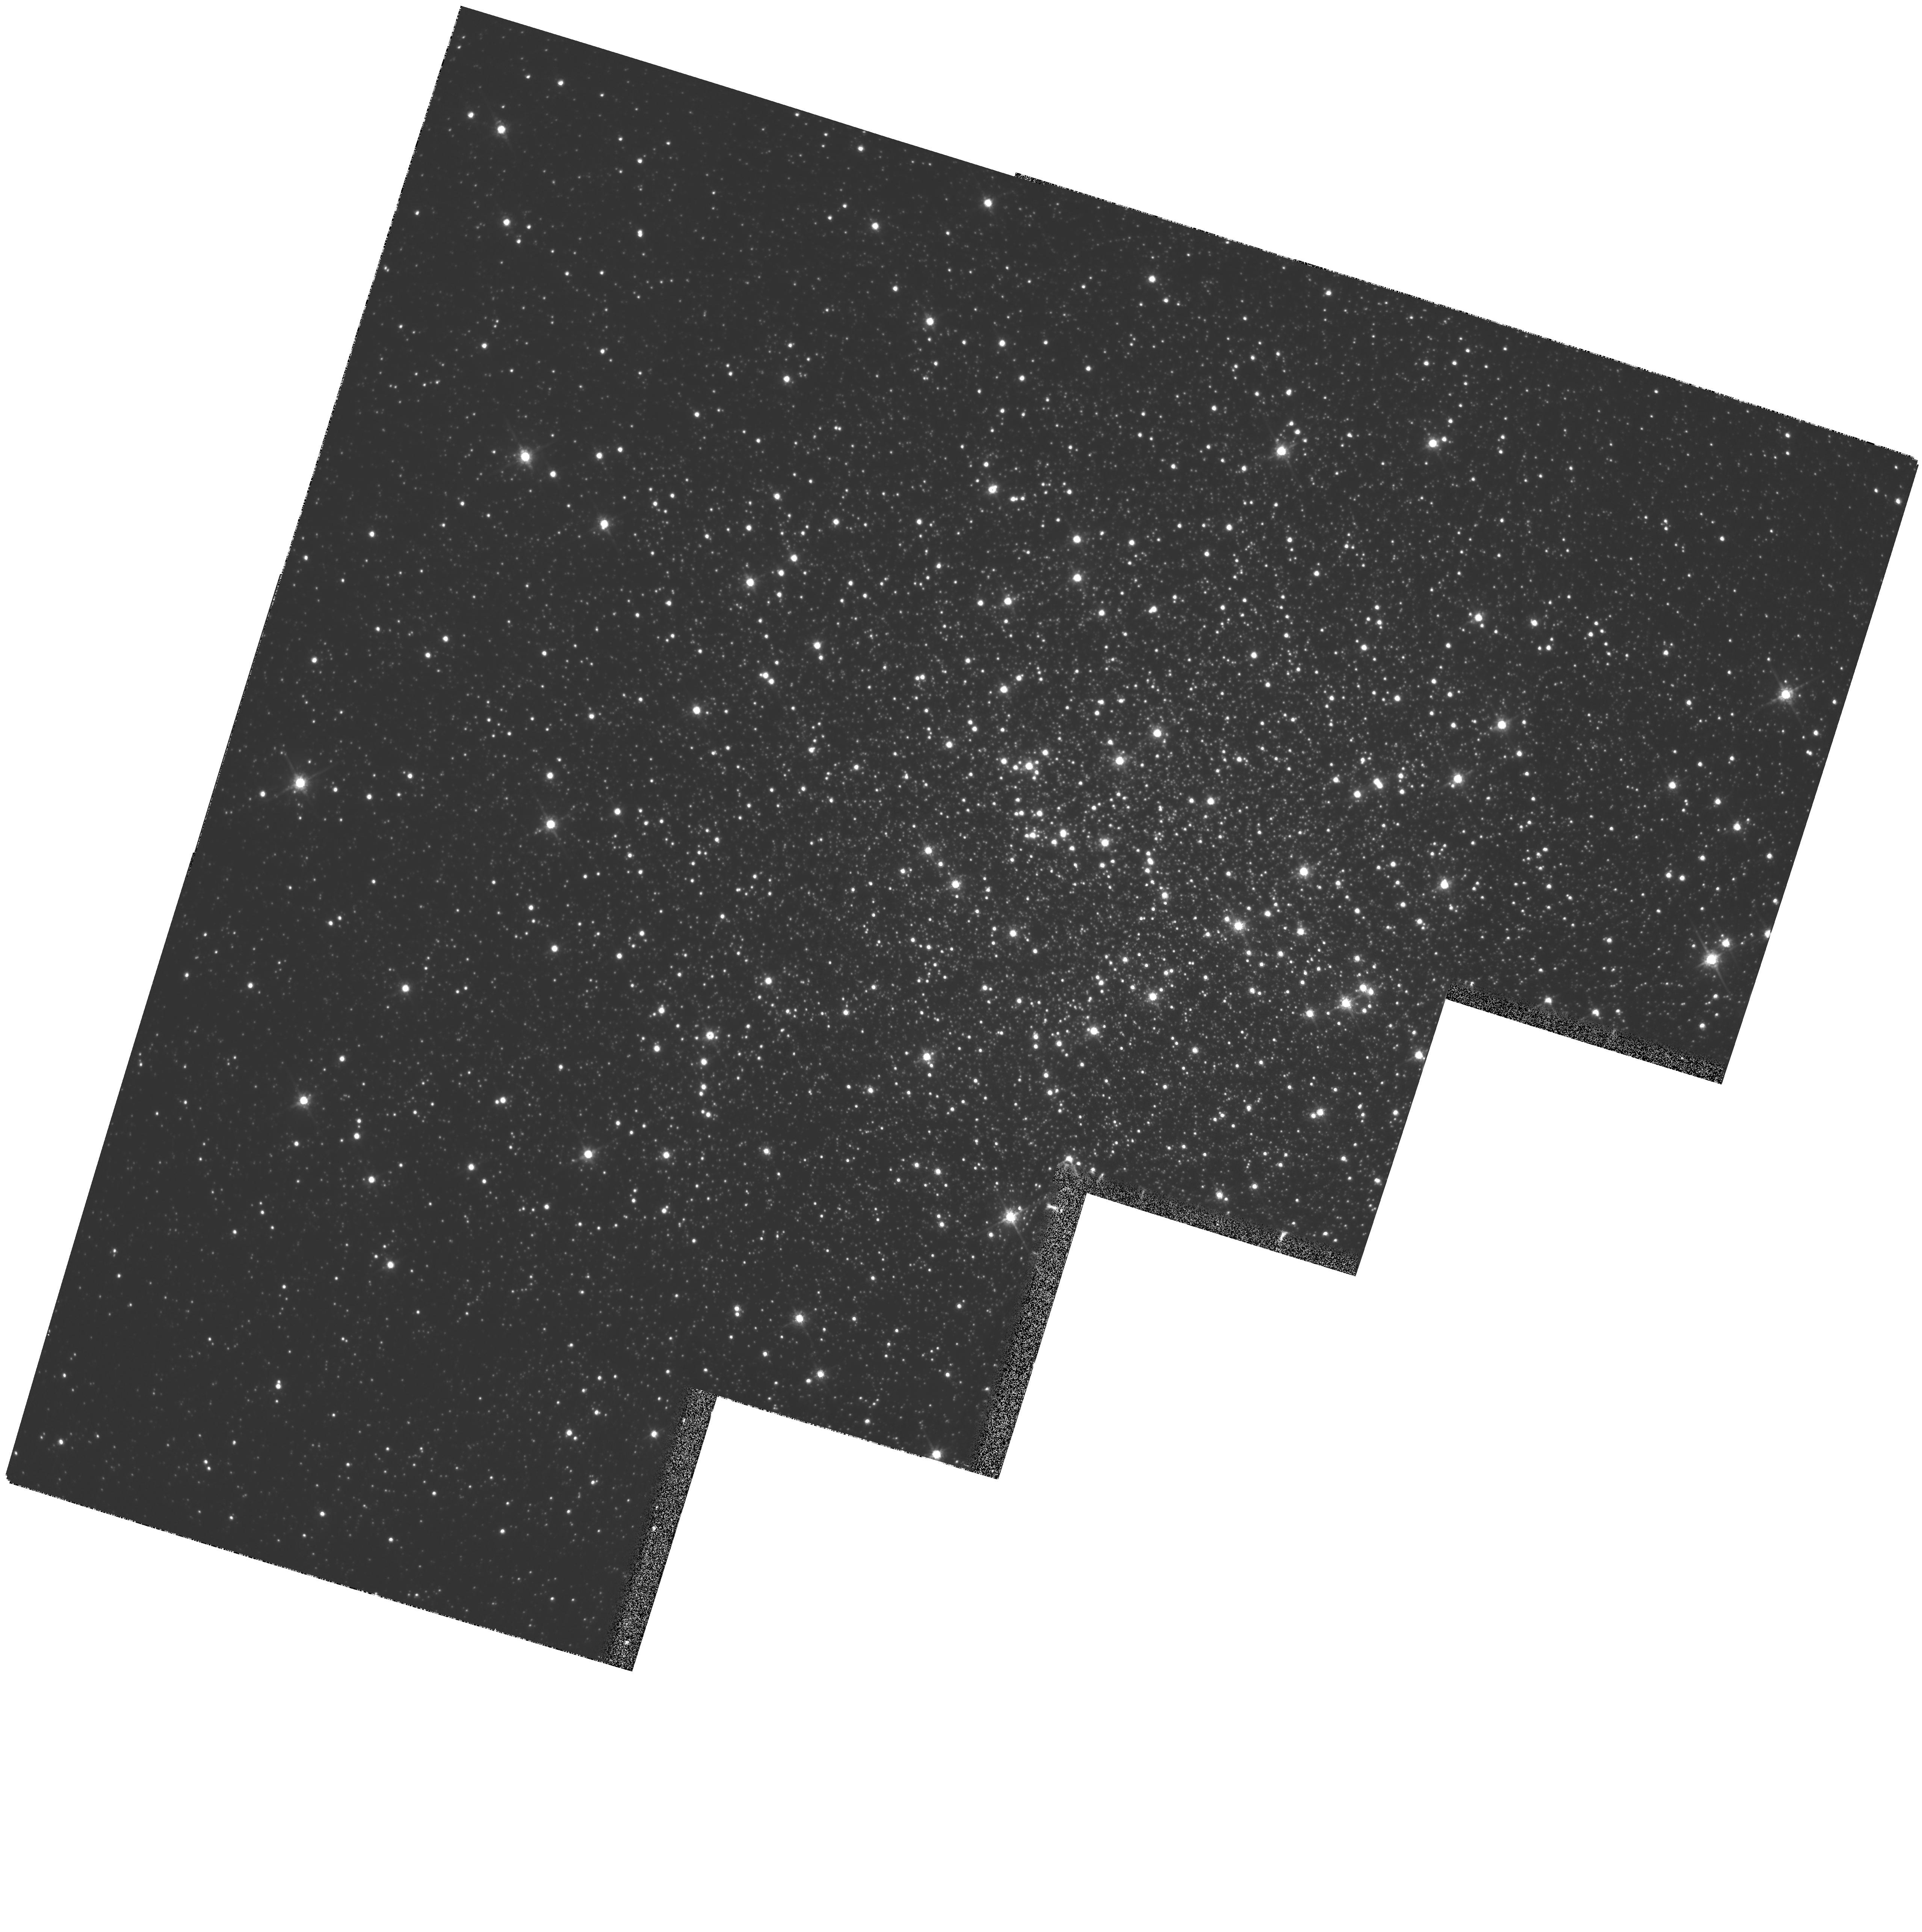
Target: NGC6205. Instrument: WFPC2/PC. Filter: F785LP. Exposure: 5 min. Observation ID: hst_8174_01_wfpc2_pc_f785lp_u5fc01

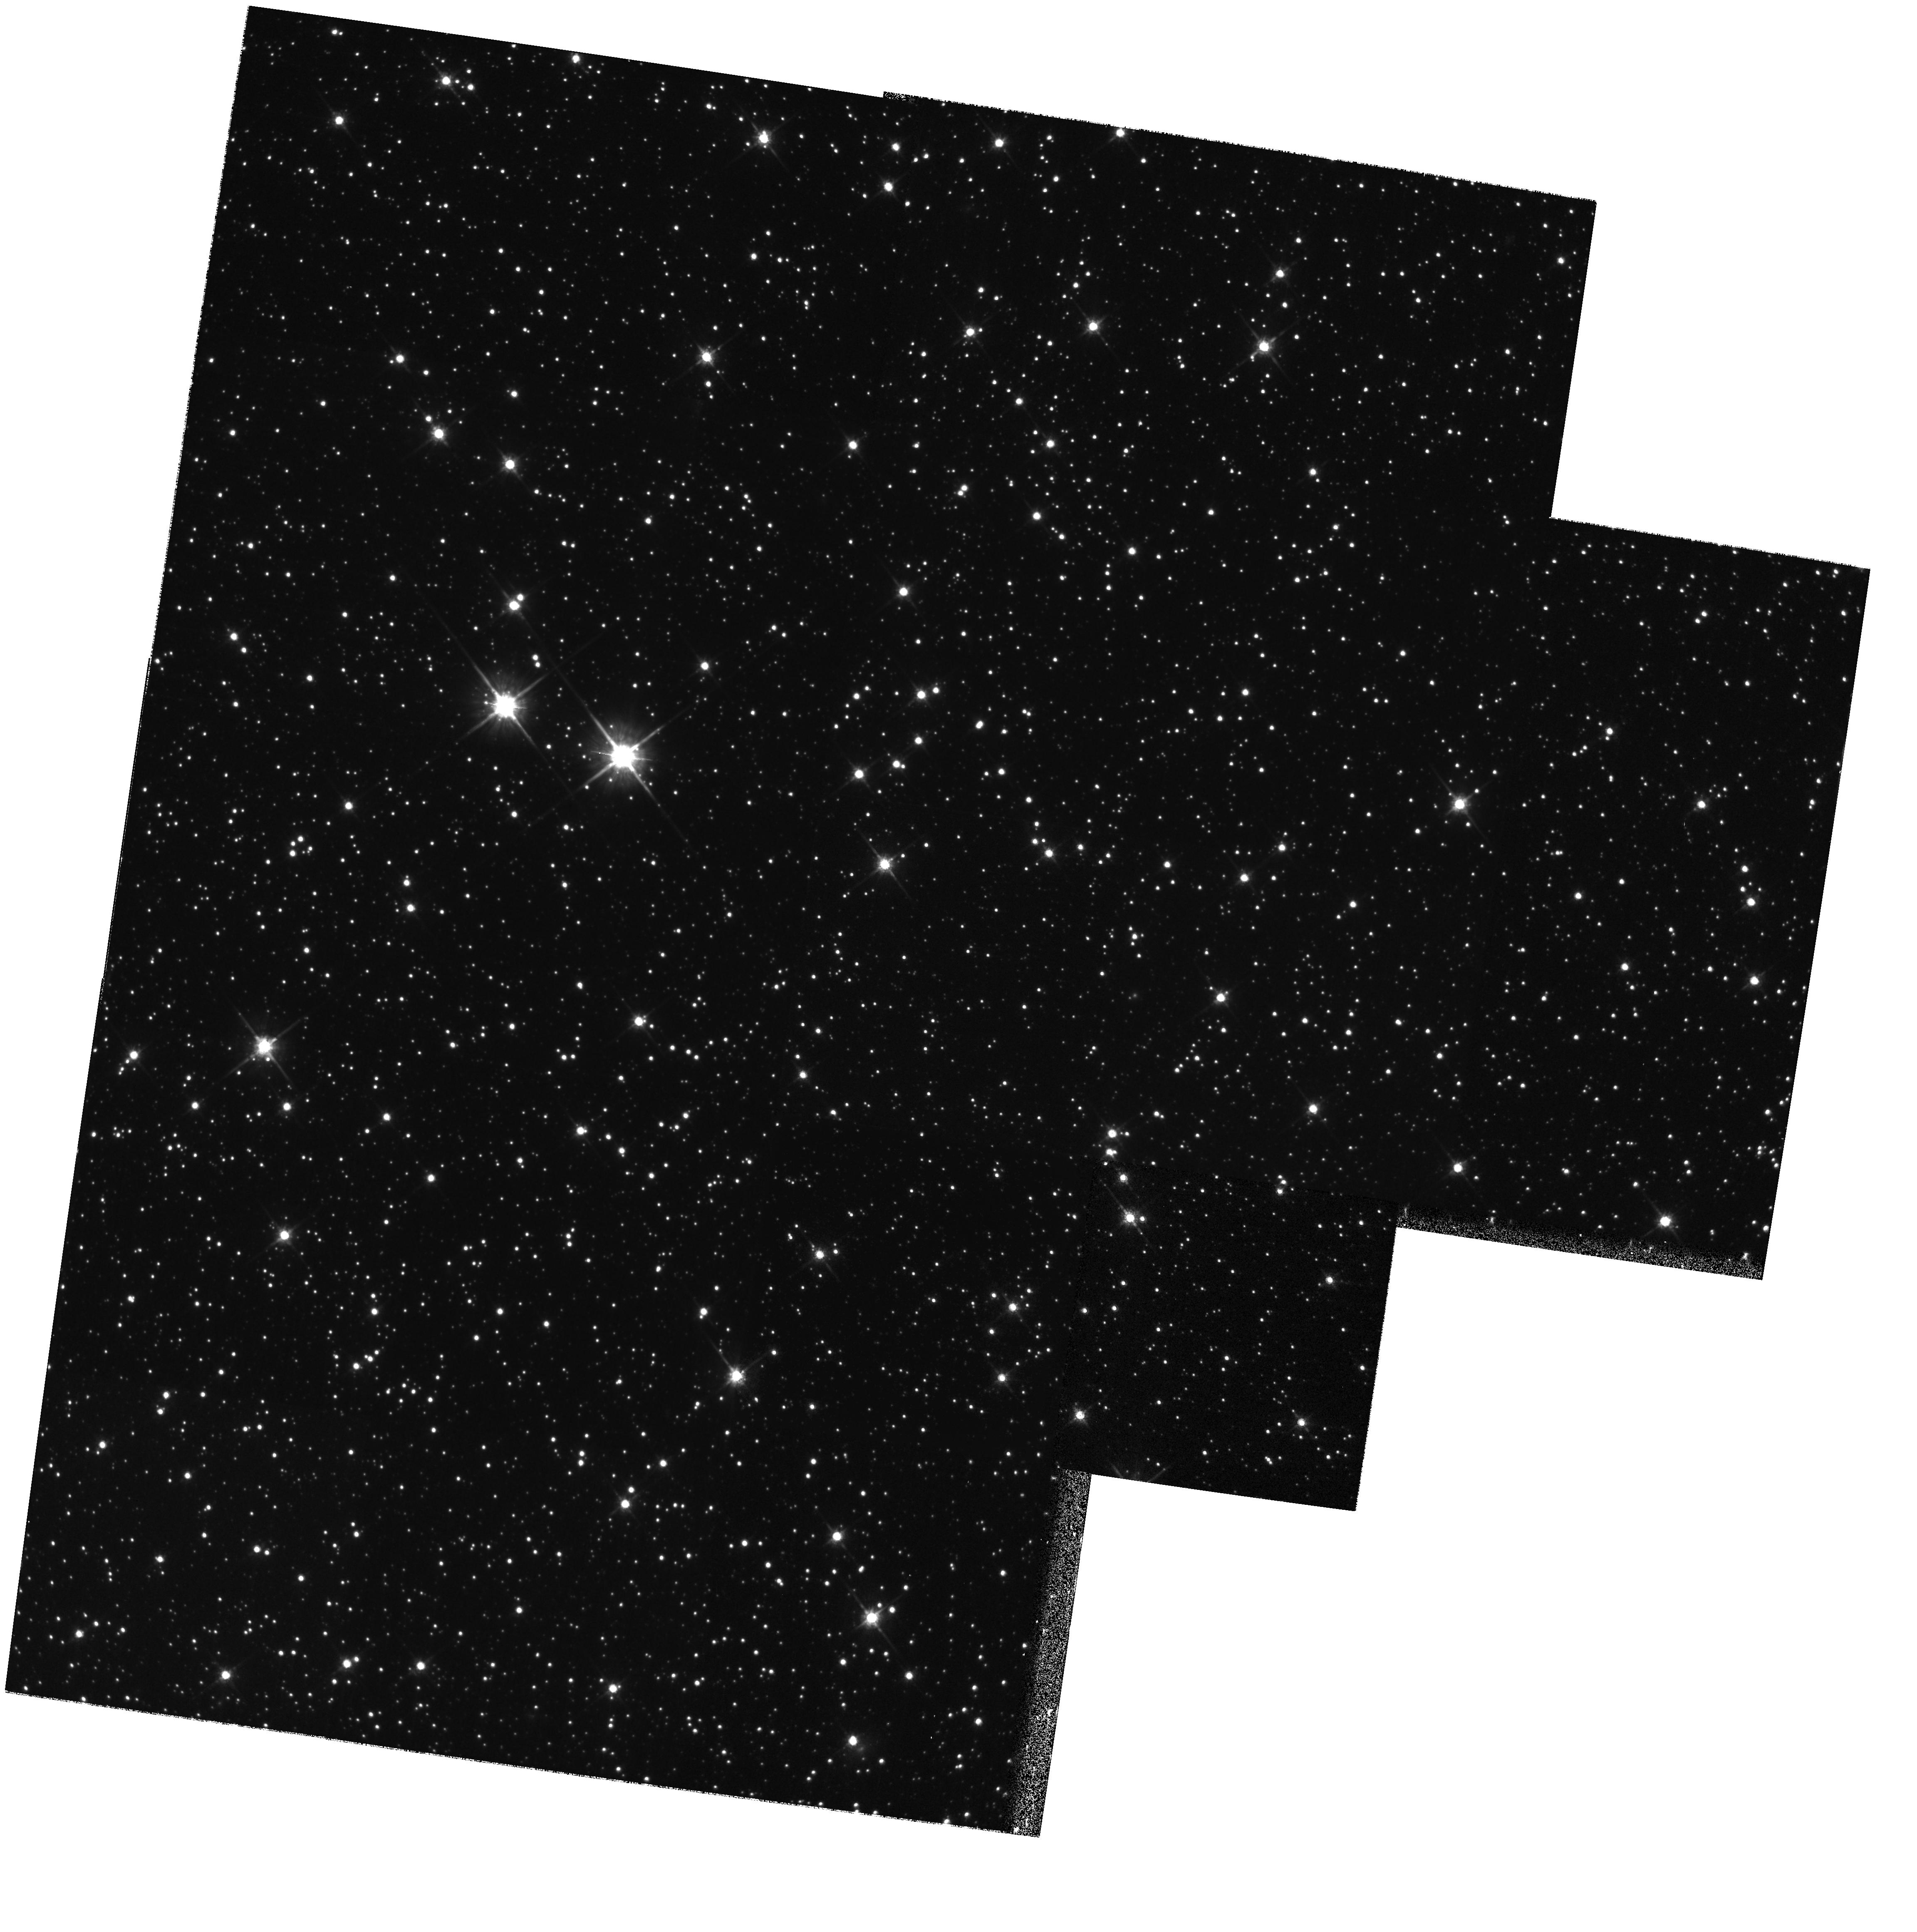
Target: NGC6656-R2. Instrument: WFPC2/PC. Filter: F785LP. Exposure: 35 min. Observation ID: hst_8174_04_wfpc2_pc_f785lp_u5fc04

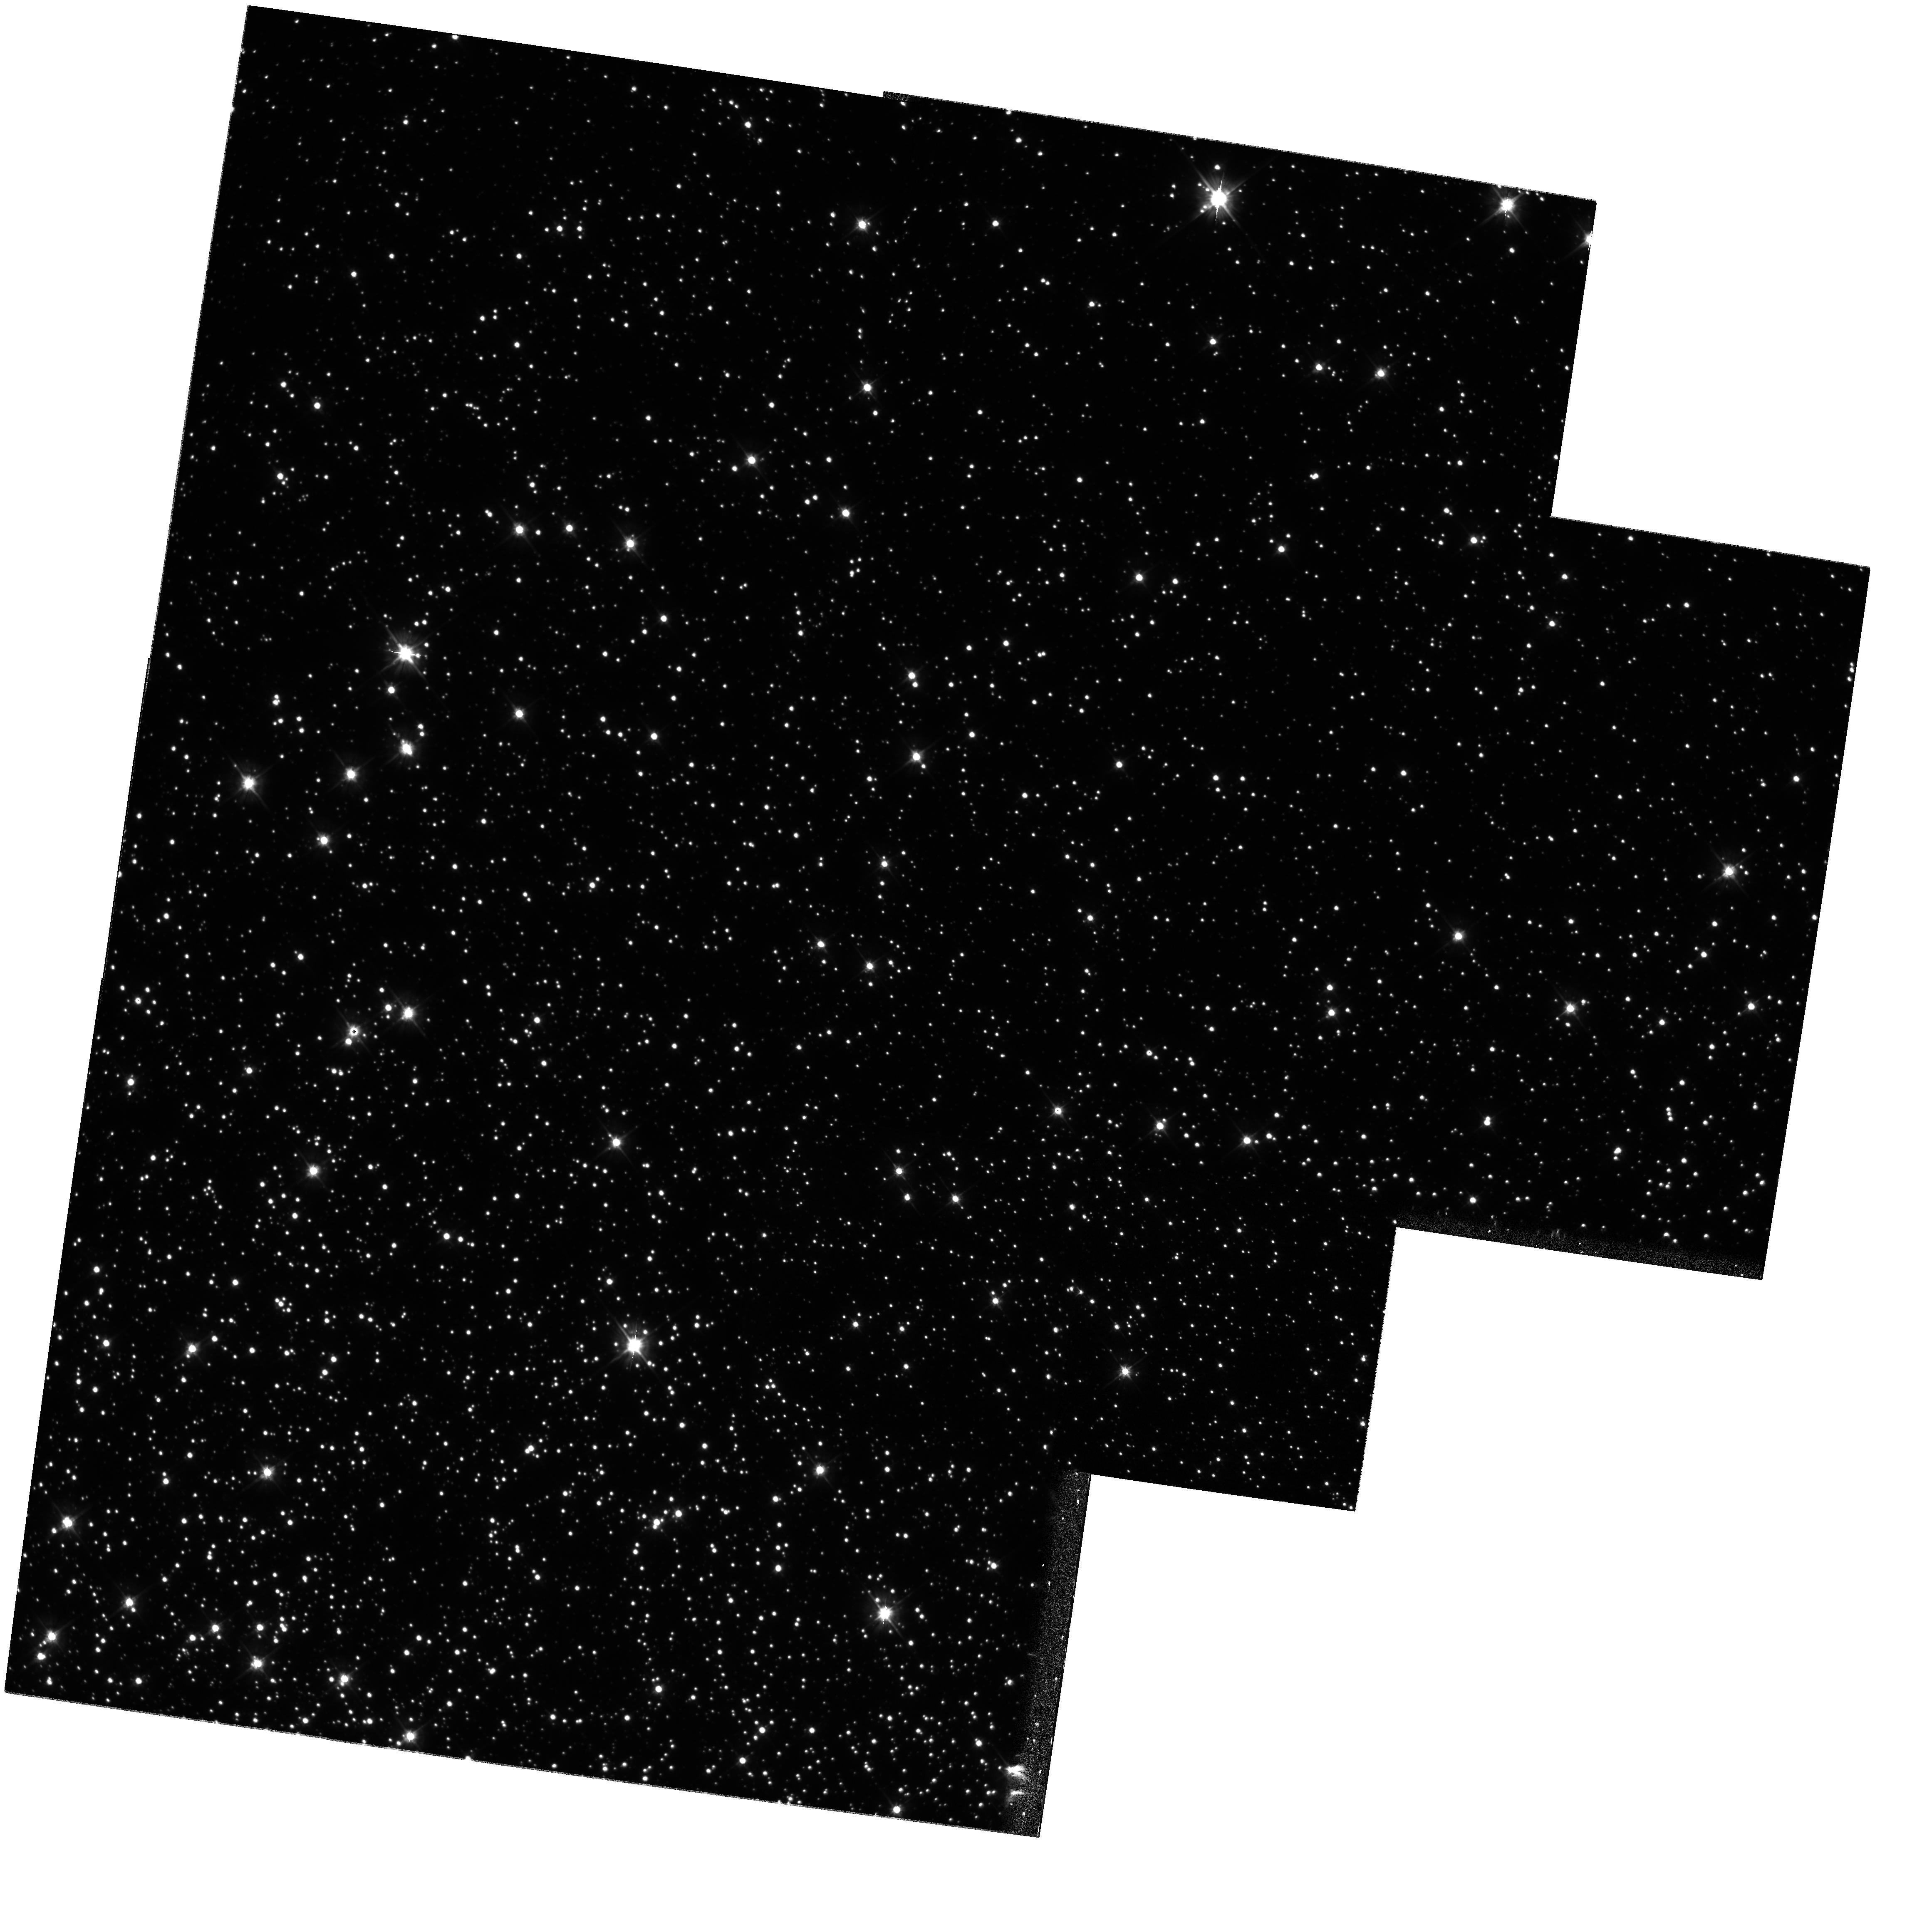
Target: NGC6656-R1. Instrument: WFPC2/PC. Filter: F555W. Exposure: 52 min. Observation ID: hst_8174_03_wfpc2_pc_f555w_u5fc03

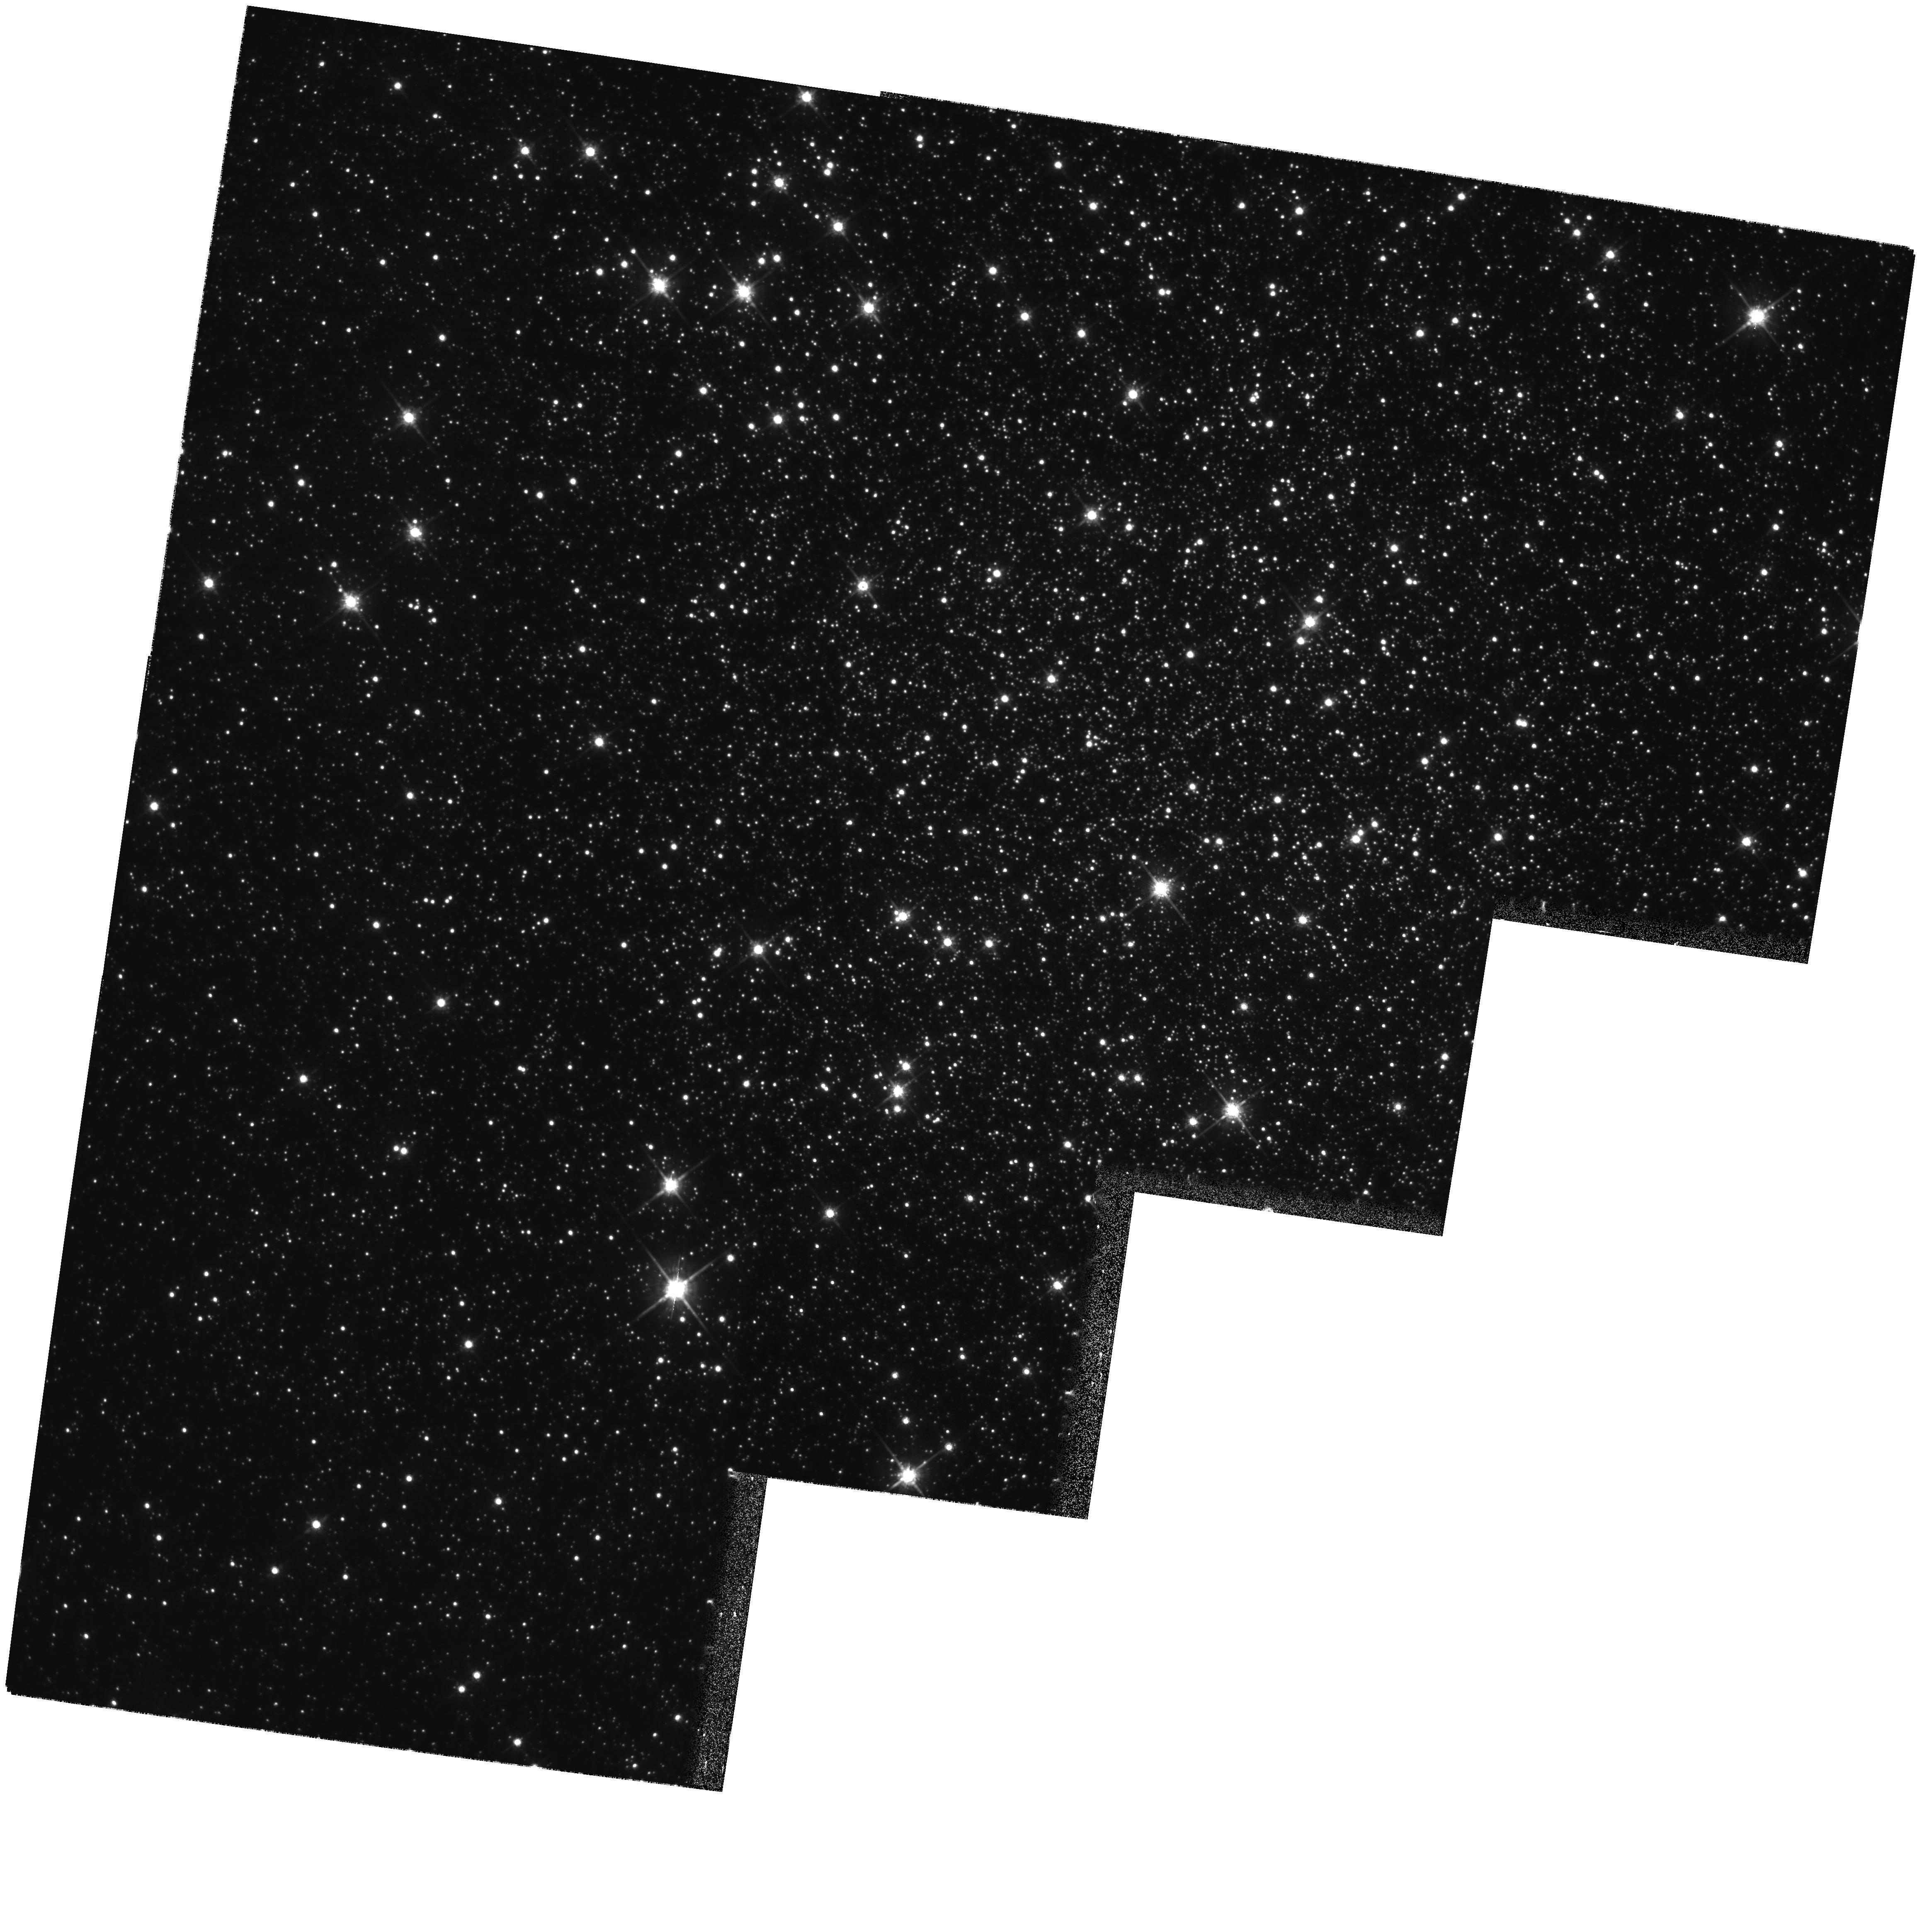
Target: NGC6656. Instrument: WFPC2/PC. Filter: F785LP. Exposure: 5 min. Observation ID: hst_8174_02_wfpc2_pc_f785lp_u5fc02

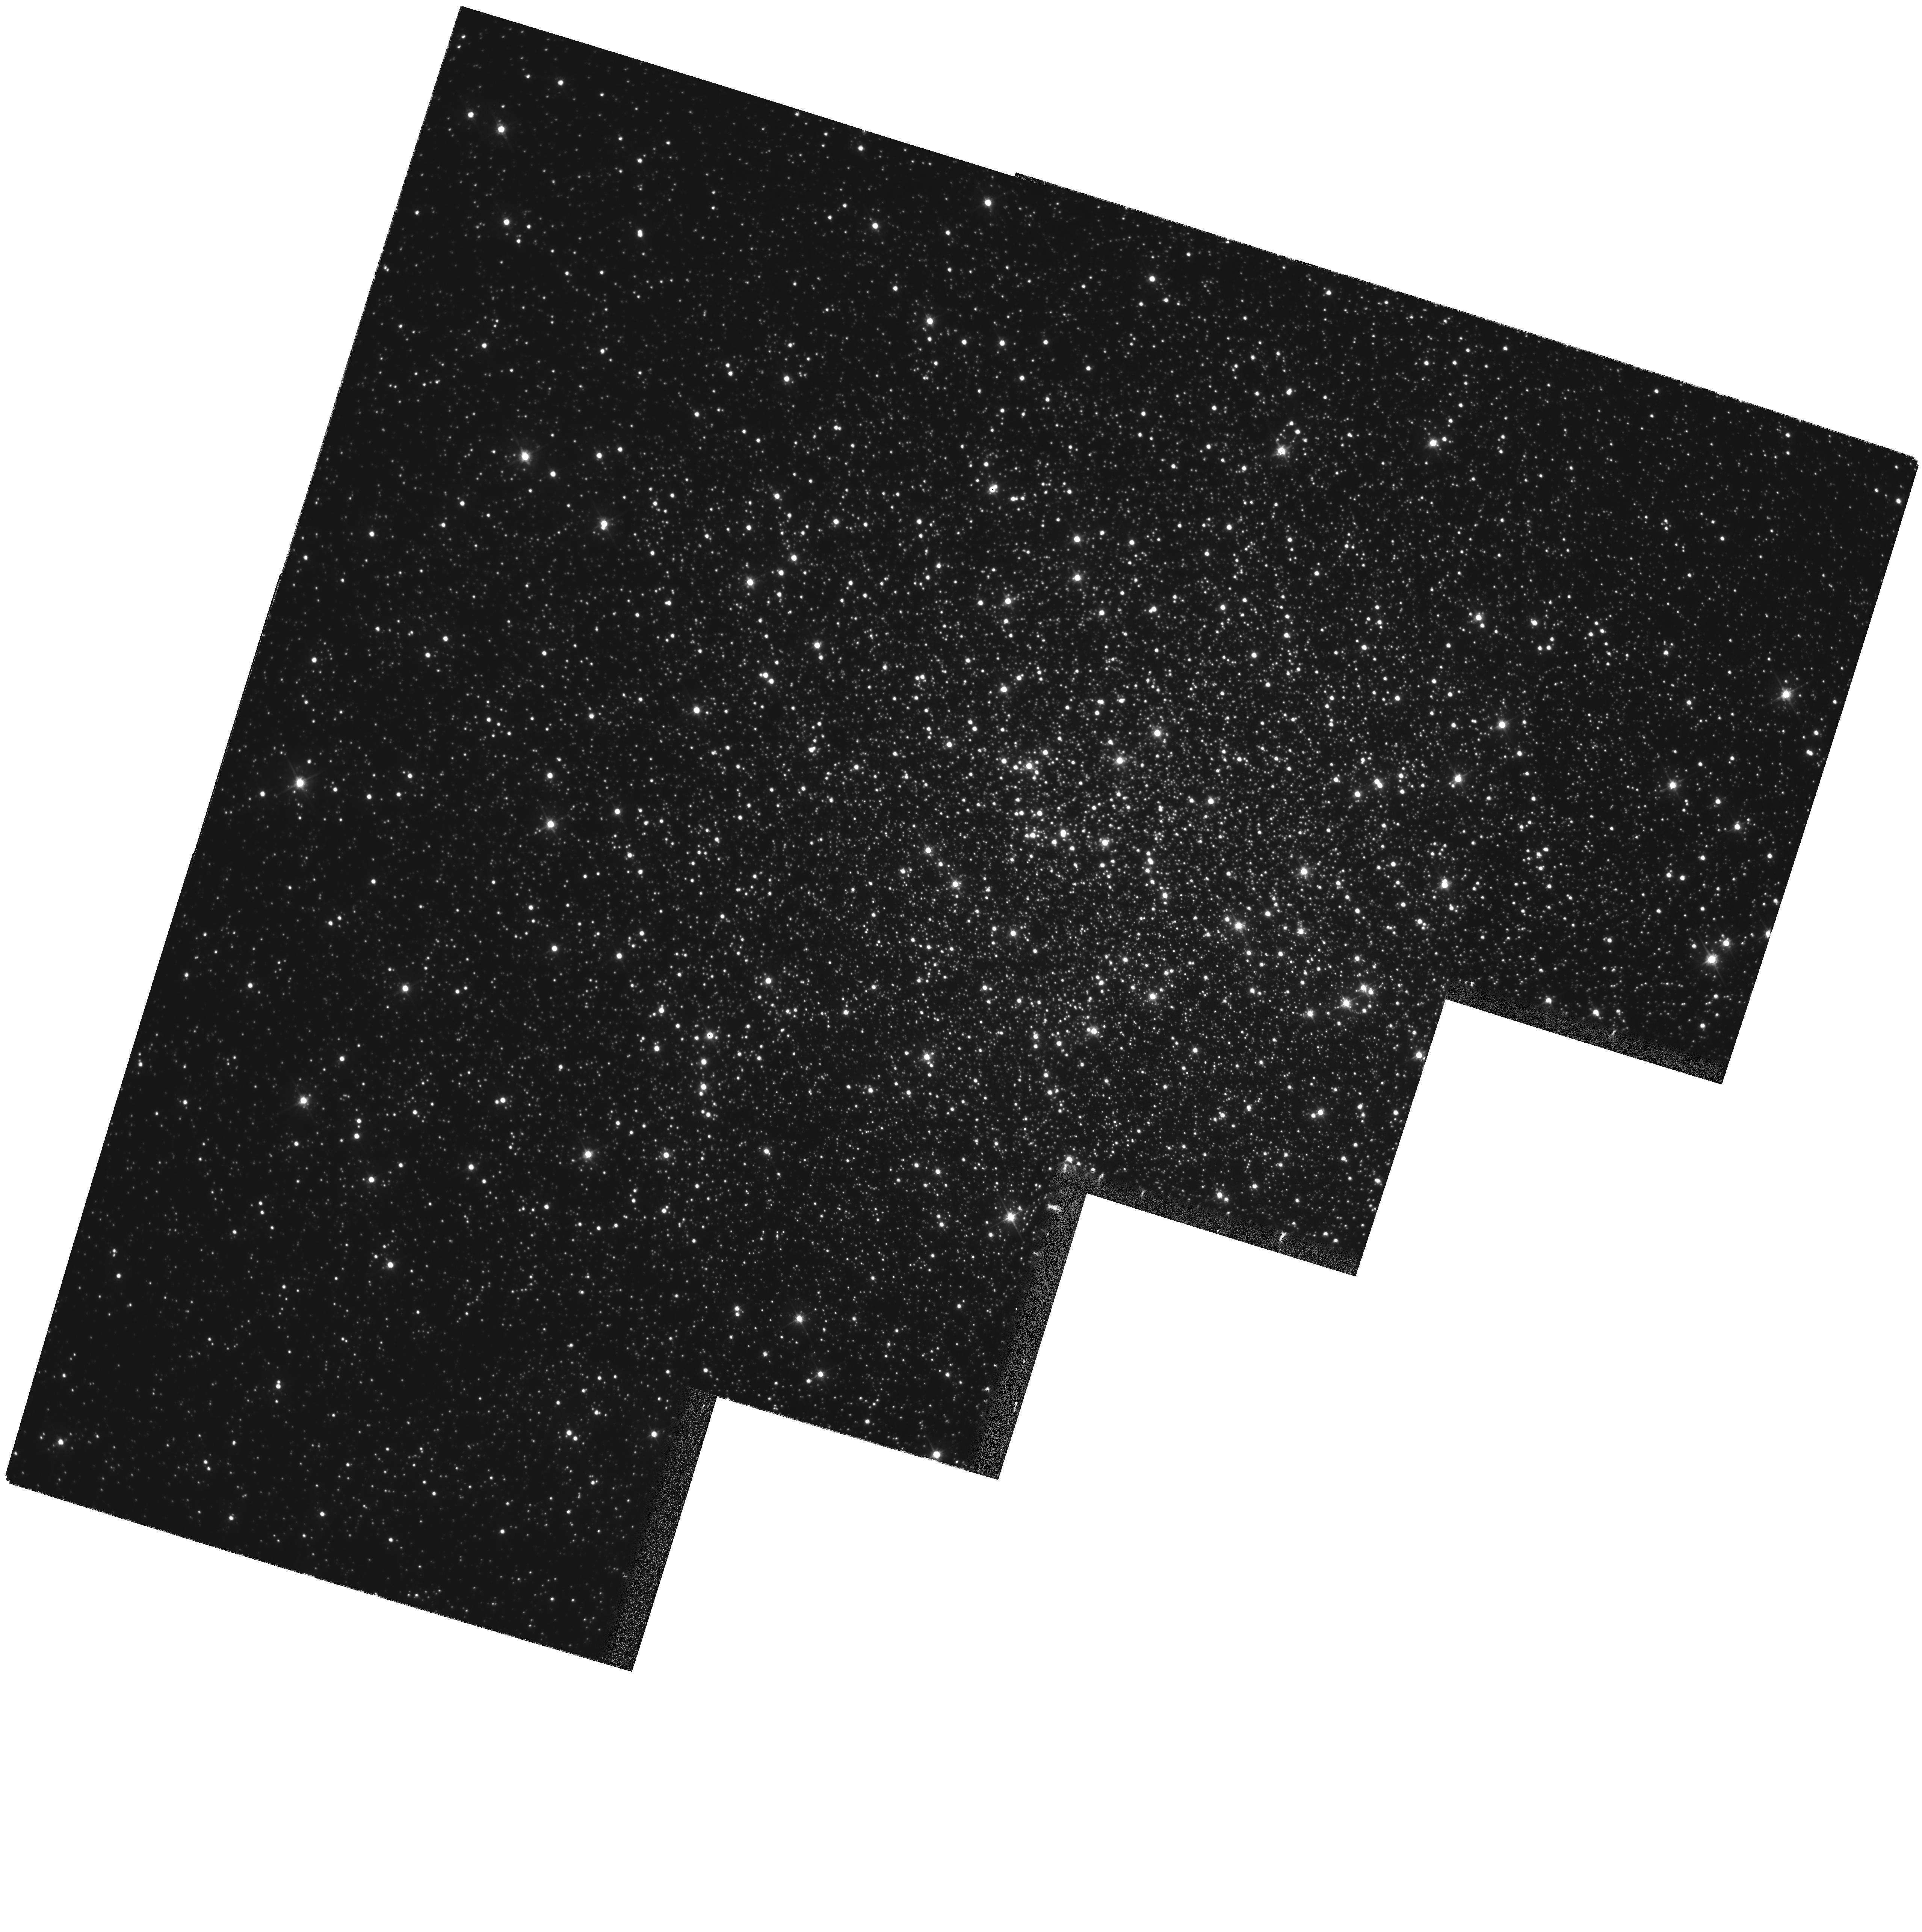
Target: NGC6205. Instrument: WFPC2/PC. Filter: F555W. Exposure: 5 min. Observation ID: hst_8174_01_wfpc2_pc_f555w_u5fc01

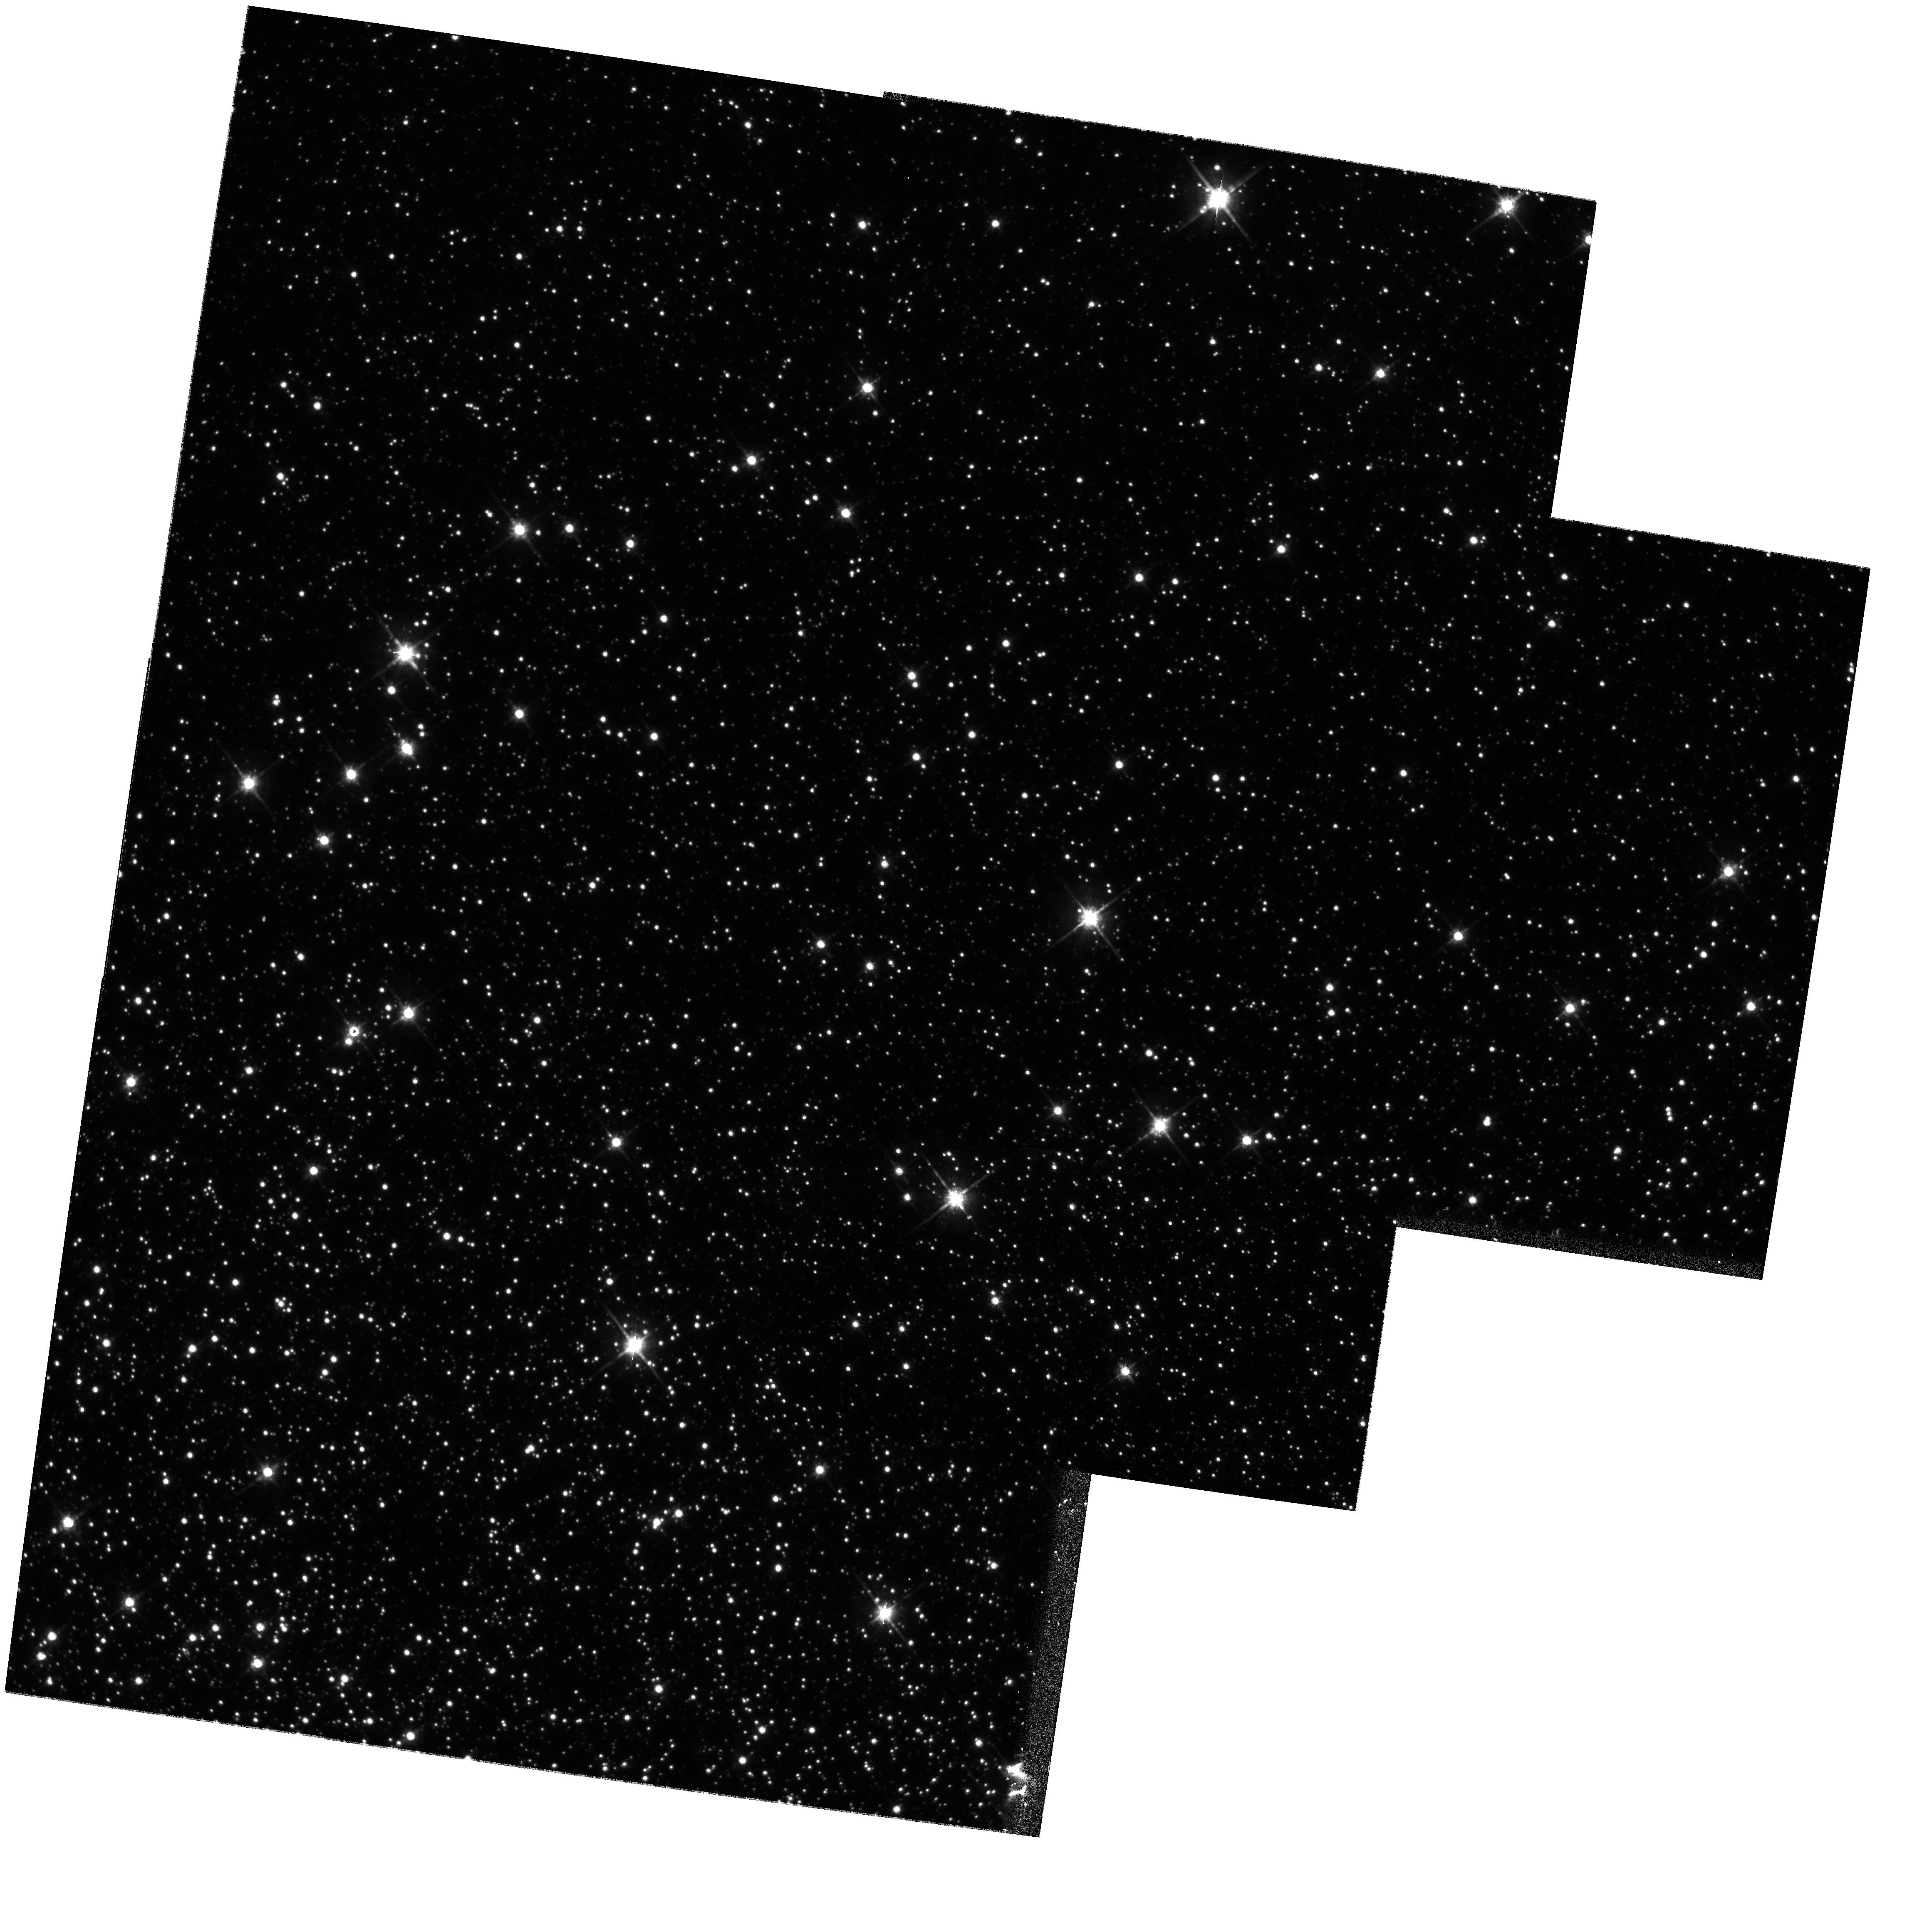
Target: NGC6656-R1. Instrument: WFPC2/PC. Filter: F785LP. Exposure: 35 min. Observation ID: hst_8174_03_wfpc2_pc_f785lp_u5fc03

Internal Velocity Distribution in Globular Clusters, II (PI: van Altena, William F.)

We propose to determine the internal velocity distribution of the globular clusters NGC 6205 (M13) and NGC 6656 (M22) in their cores and, for NGC 6656, as a function of distance from the cluster center, and thus also infer its mass distribution. In addition to measuring the velocity dispersion and any anisotropy to 1 km s^-1 for various classes of stars, ( e.g. giants, dwarfs, blue stragglers), we hope to better quantify the suspected rotation (and hence cluster inclination) apparent in both of these clusters' radial velocity data. We will also derive kinematic distances for the two clusters by comparison to existing radial velocity data. These distances would be good to 1-3\ if the radial velocity data were of the expected accuracy of the proper motions. Instead, we will be limited by the radial velocities to 6\ accuracy, which should still have considerable impact on the derived luminosities of the RR Lyrae stars and their role in the cosmological distance scale. The H ST Astrometry Science Team obtaine d GTO first- epoch exposures of the above clusters and three others (NGC 104, NGC 6752, and NGC 7078). The HST AST and its collaborators were granted Cycle 7 GO time to observe these latter three clusters and those observations are currently pending. In this proposal, we are requesting second-epoch exposures under GO time for the remaining two clusters, NGC 6205 and NGC 6656.